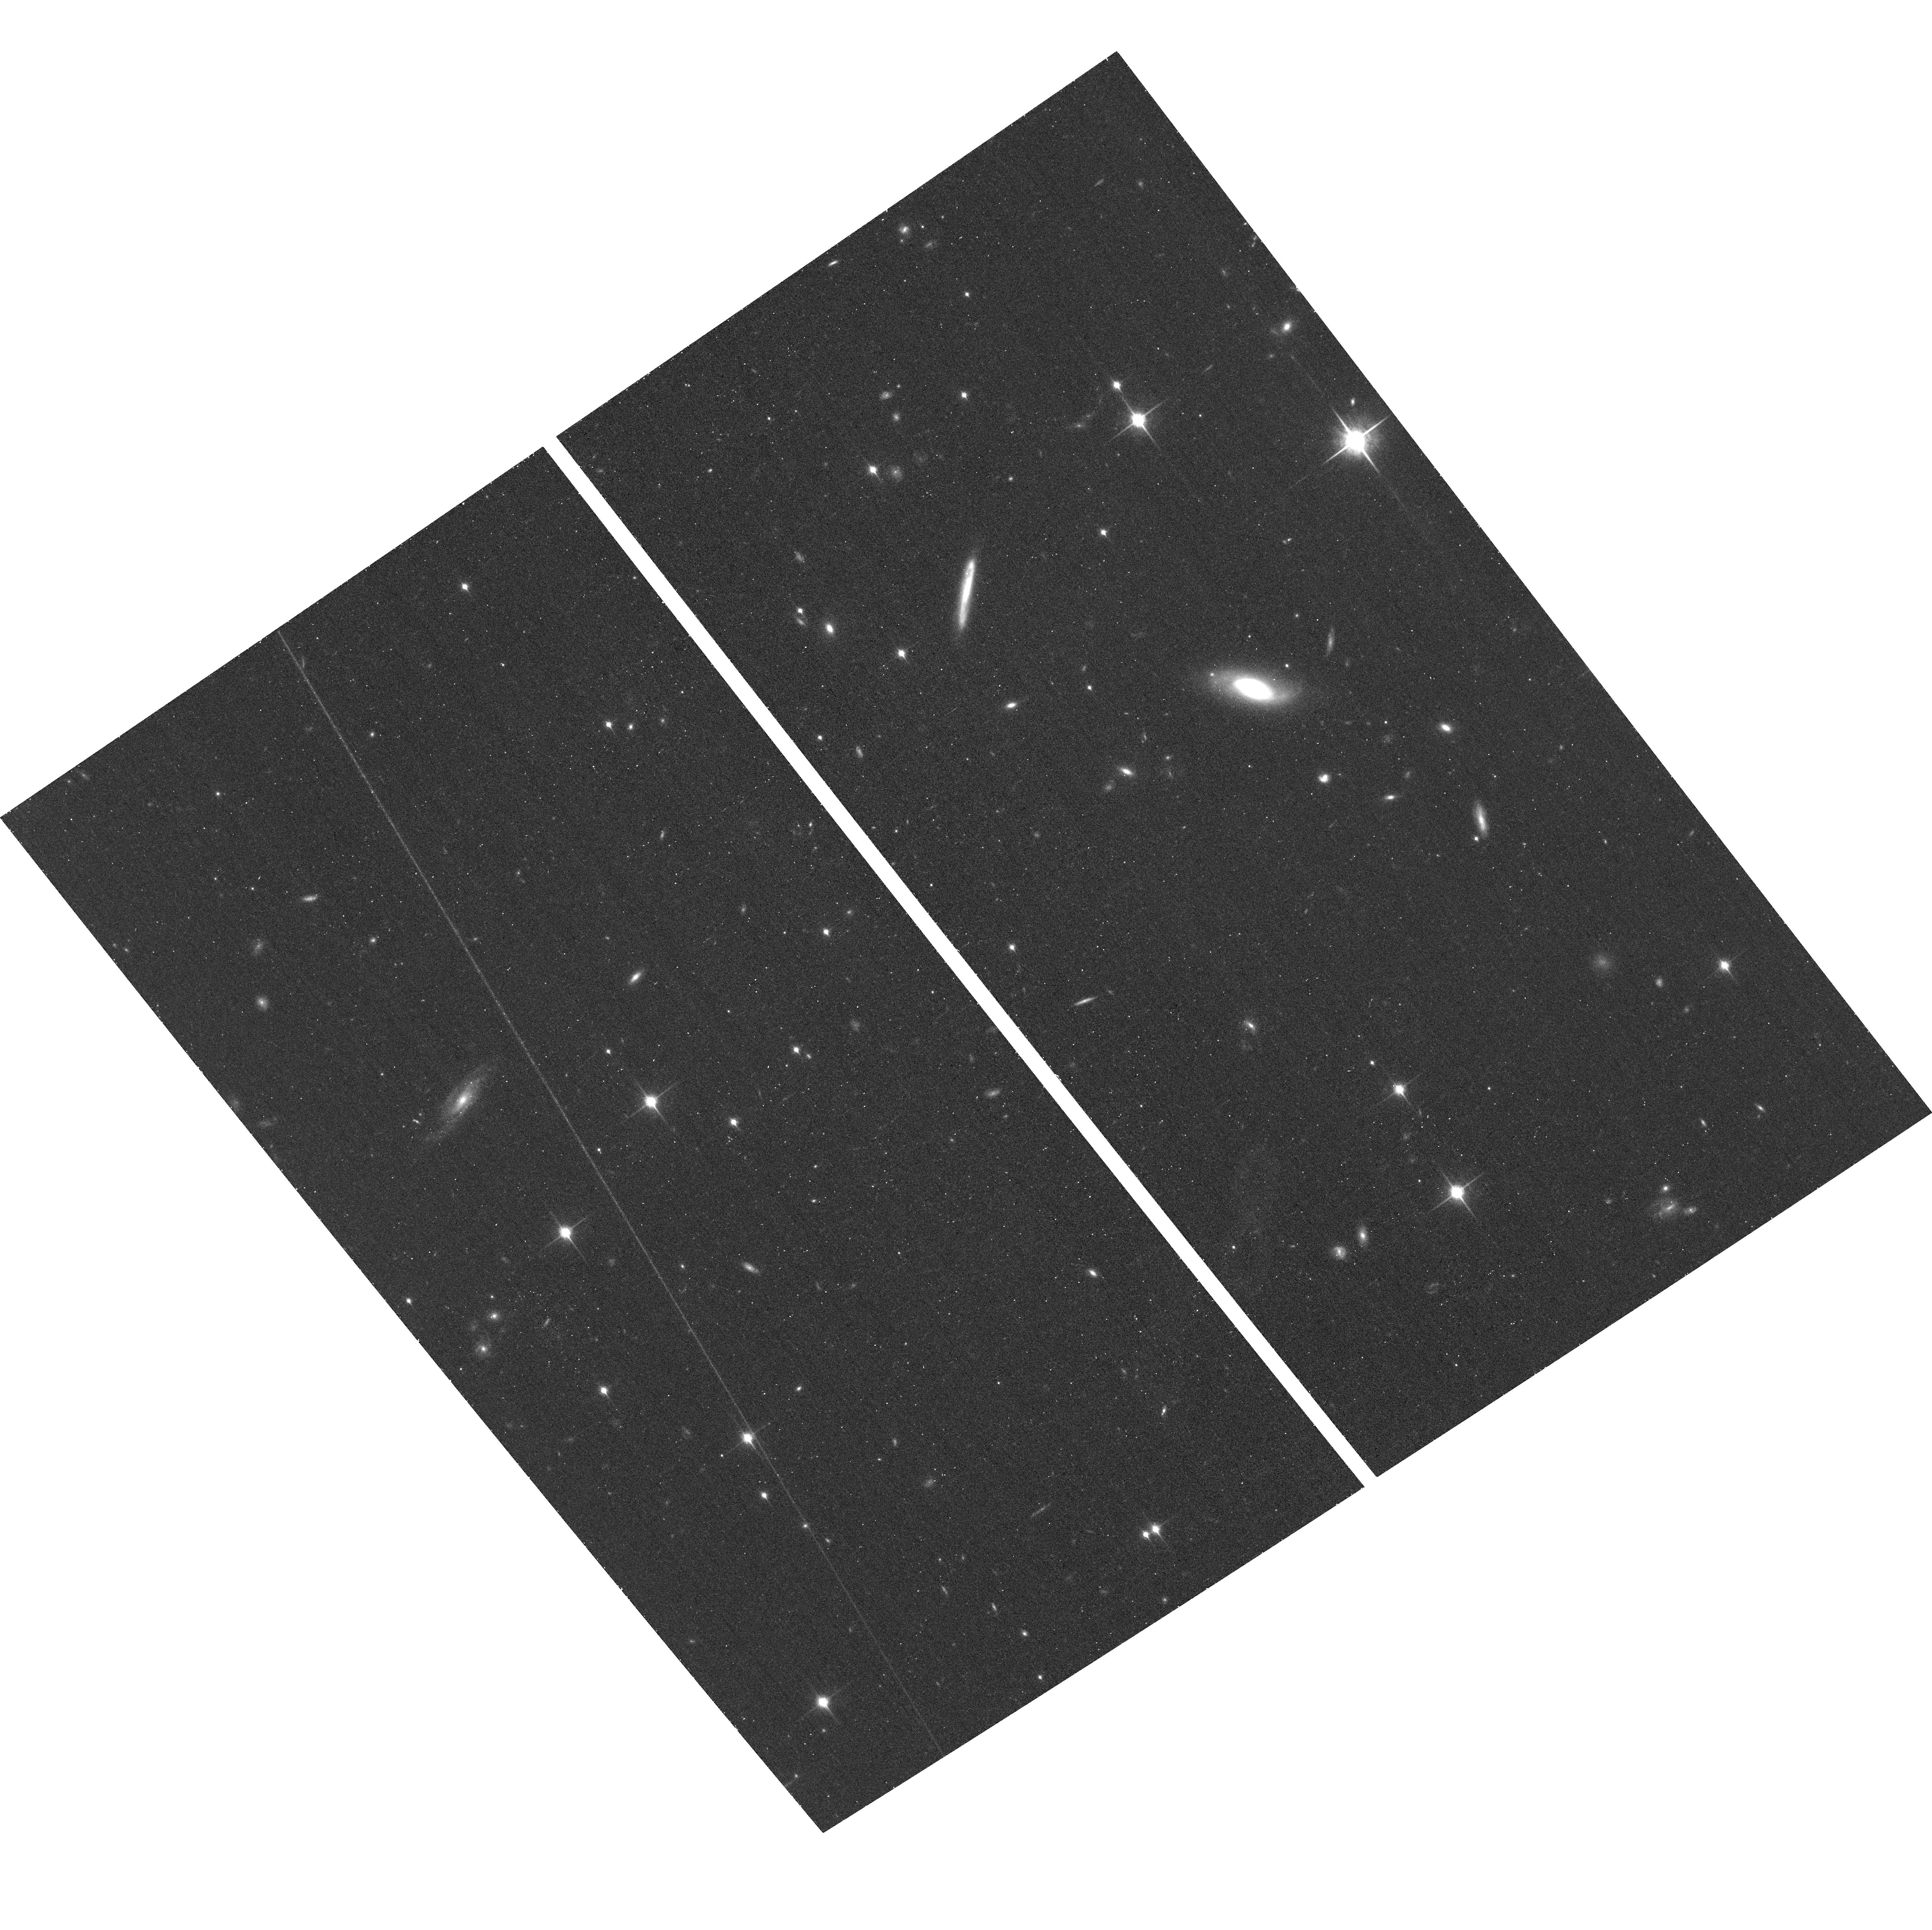
Target: PS1-10AWH
Instrument: ACS/WFC
Filter: F850LP
Exposure: 25 min
Observation ID: hst_13022_01_acs_wfc_f850lp_jbyz01

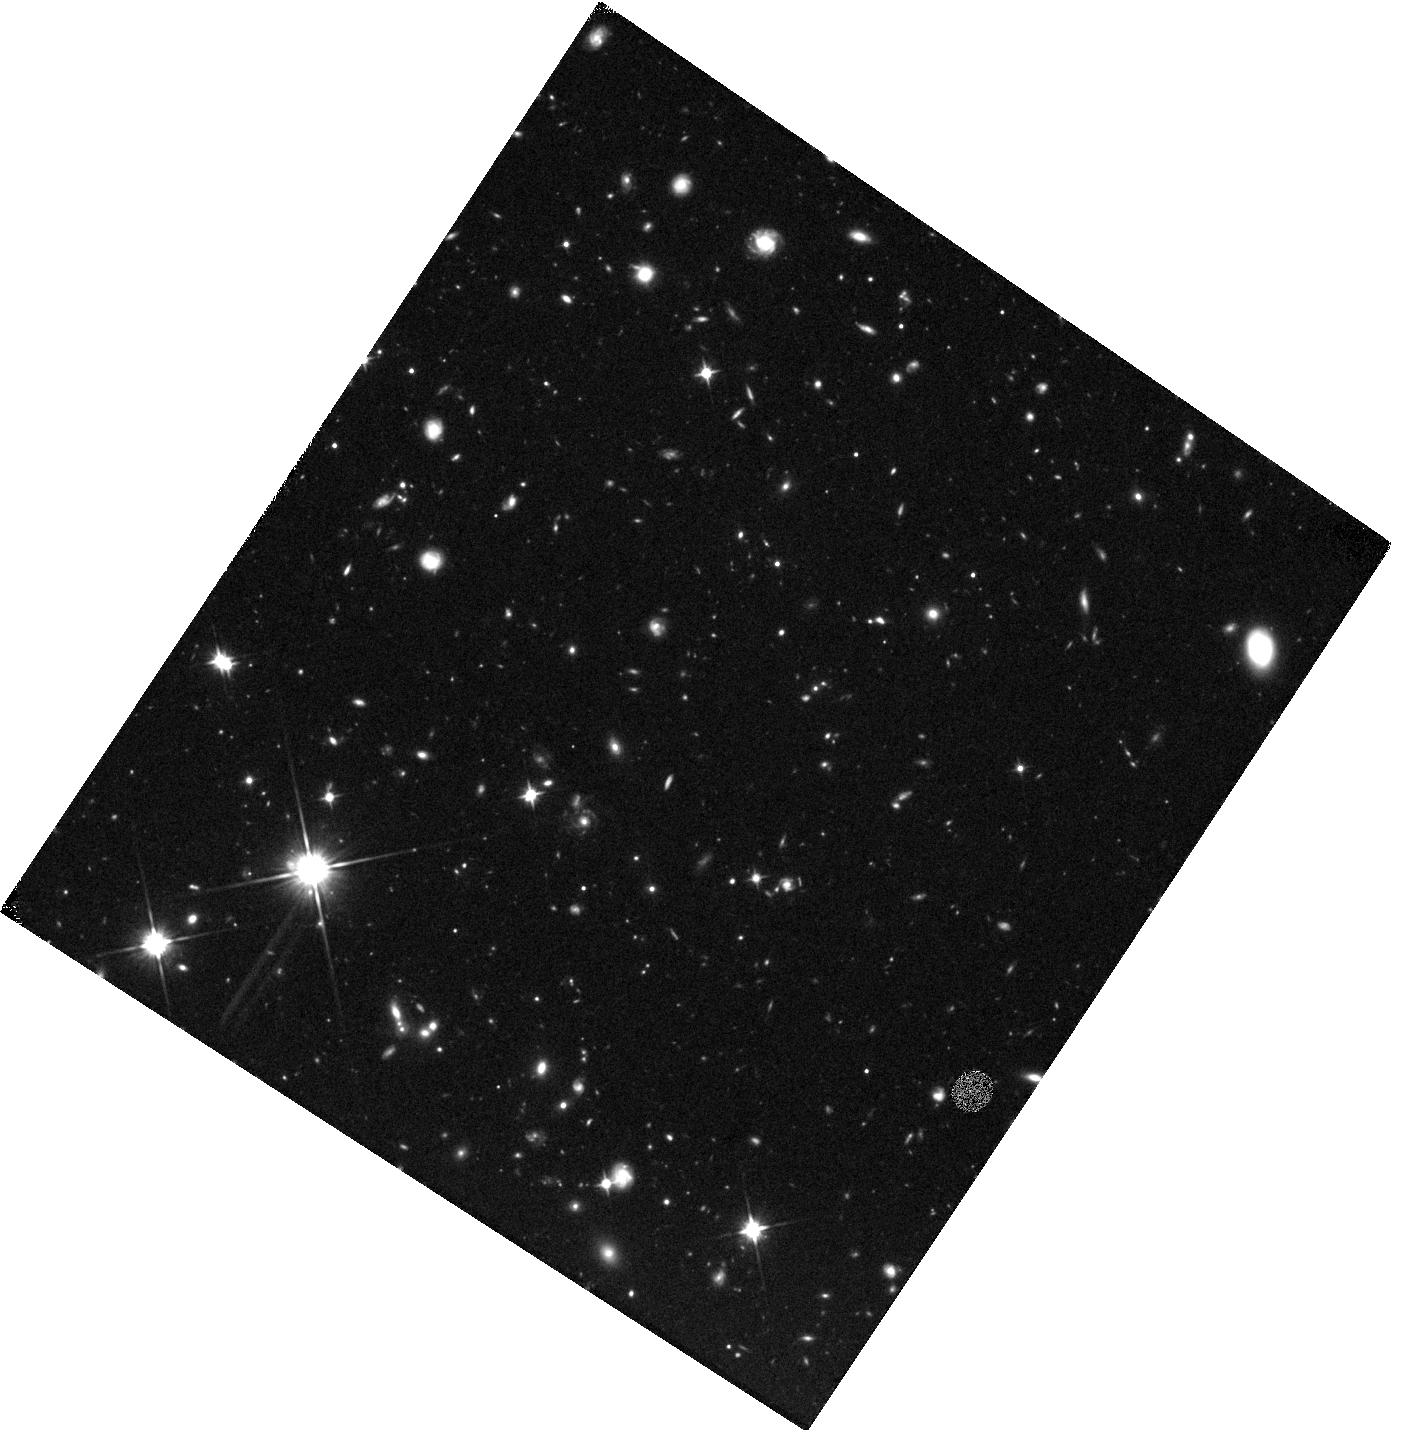
Target: PS1-11TT
Instrument: WFC3/IR
Filter: F110W
Exposure: 40 min
Observation ID: hst_13022_07_wfc3_ir_f110w_ibyz07

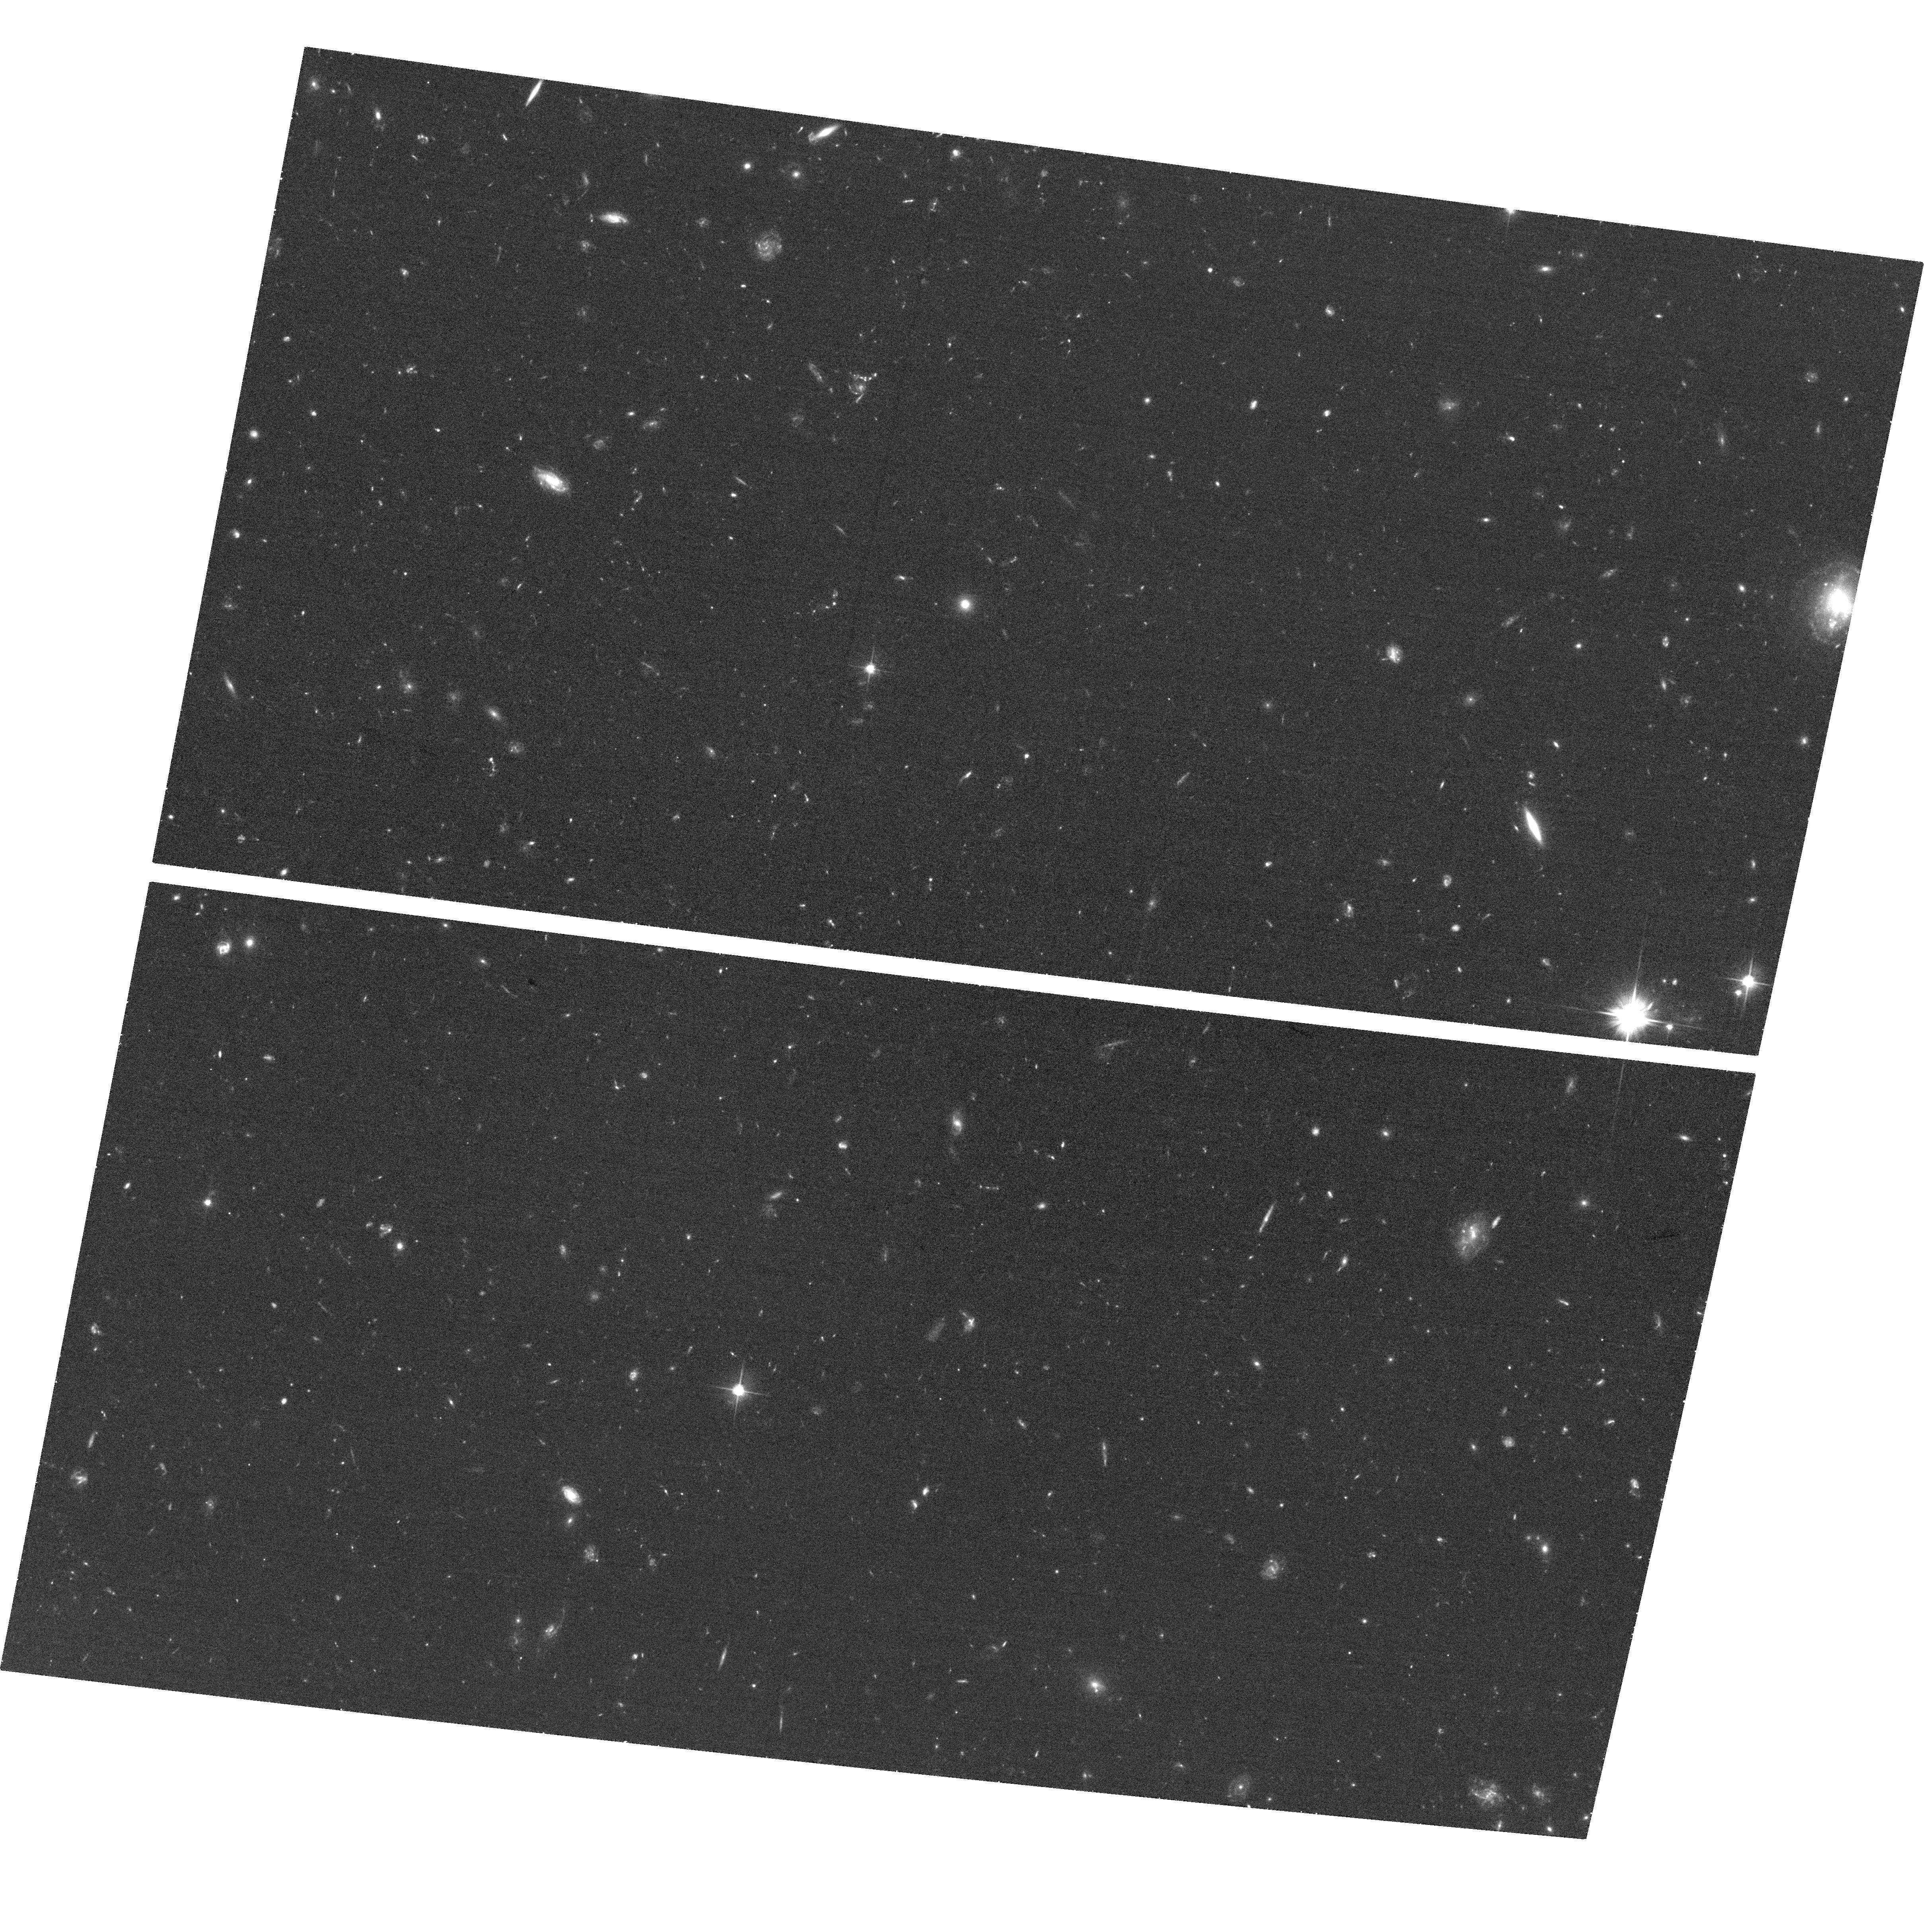
Target: PS1-11AFV
Instrument: ACS/WFC
Filter: F606W
Exposure: 33 min
Observation ID: hst_13022_05_acs_wfc_f606w_jbyz05

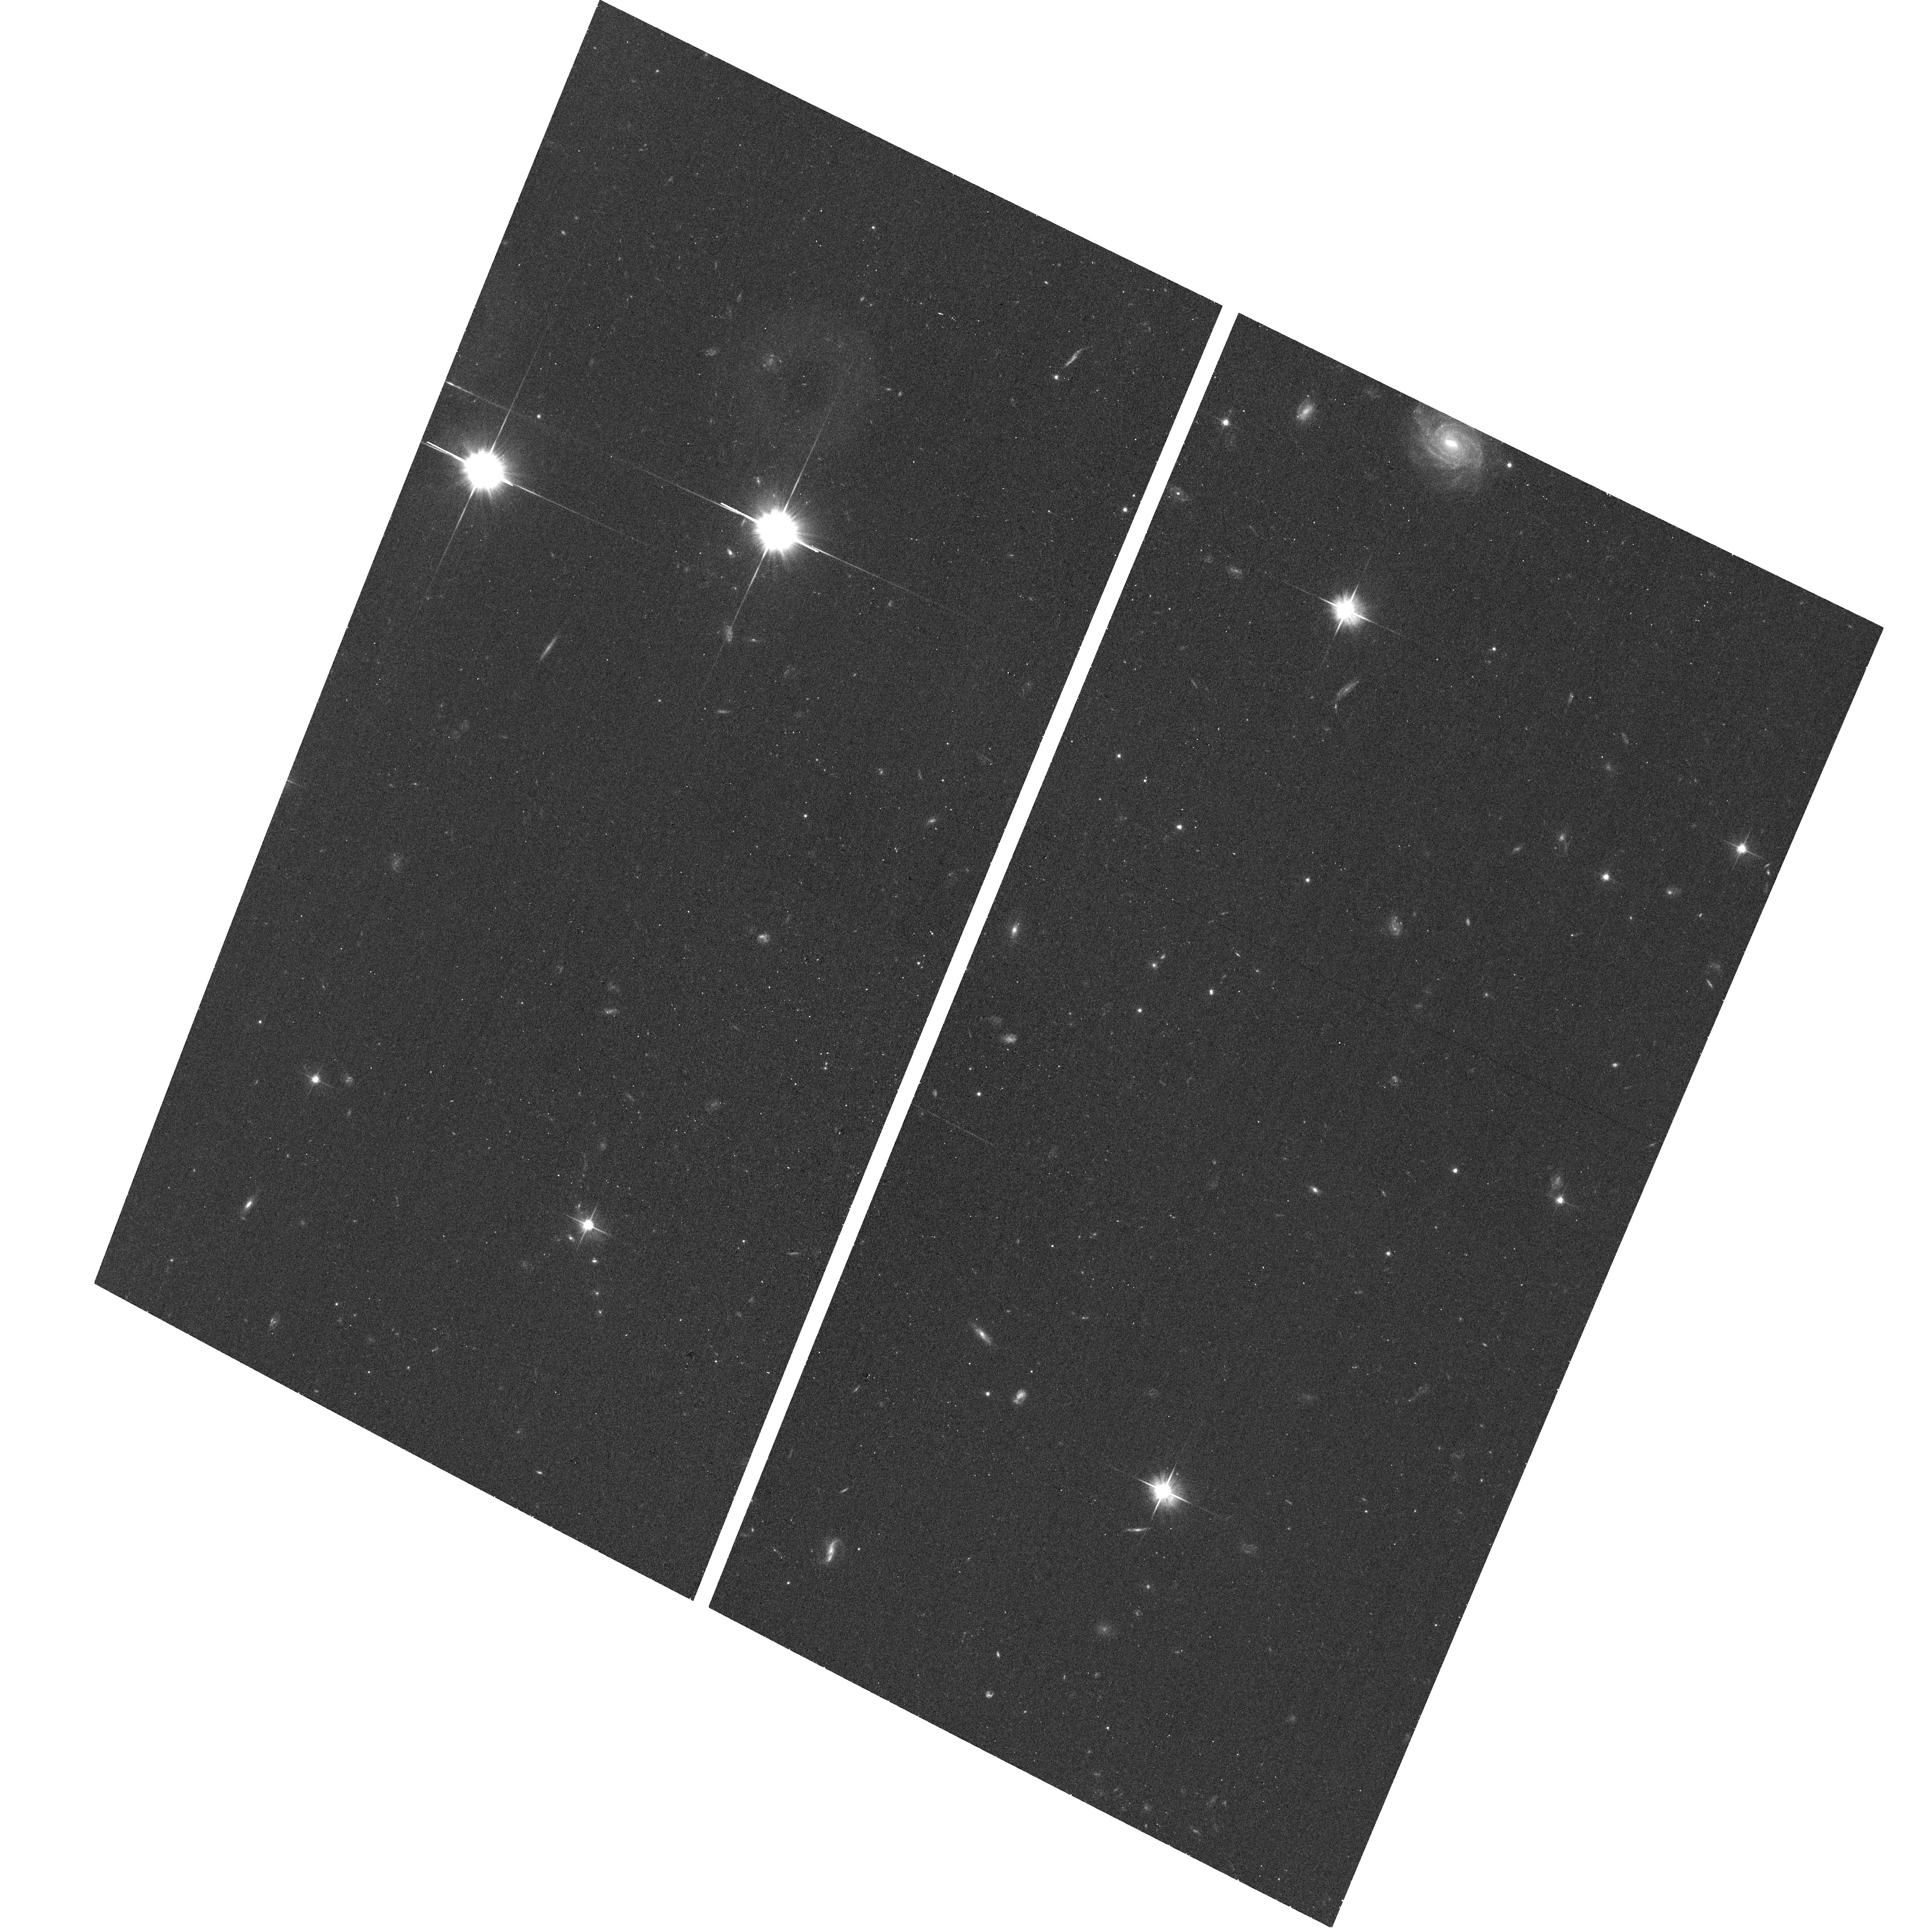
Target: PS1-10KY
Instrument: ACS/WFC
Filter: F606W
Exposure: 11 min
Observation ID: hst_13022_02_acs_wfc_f606w_jbyz02

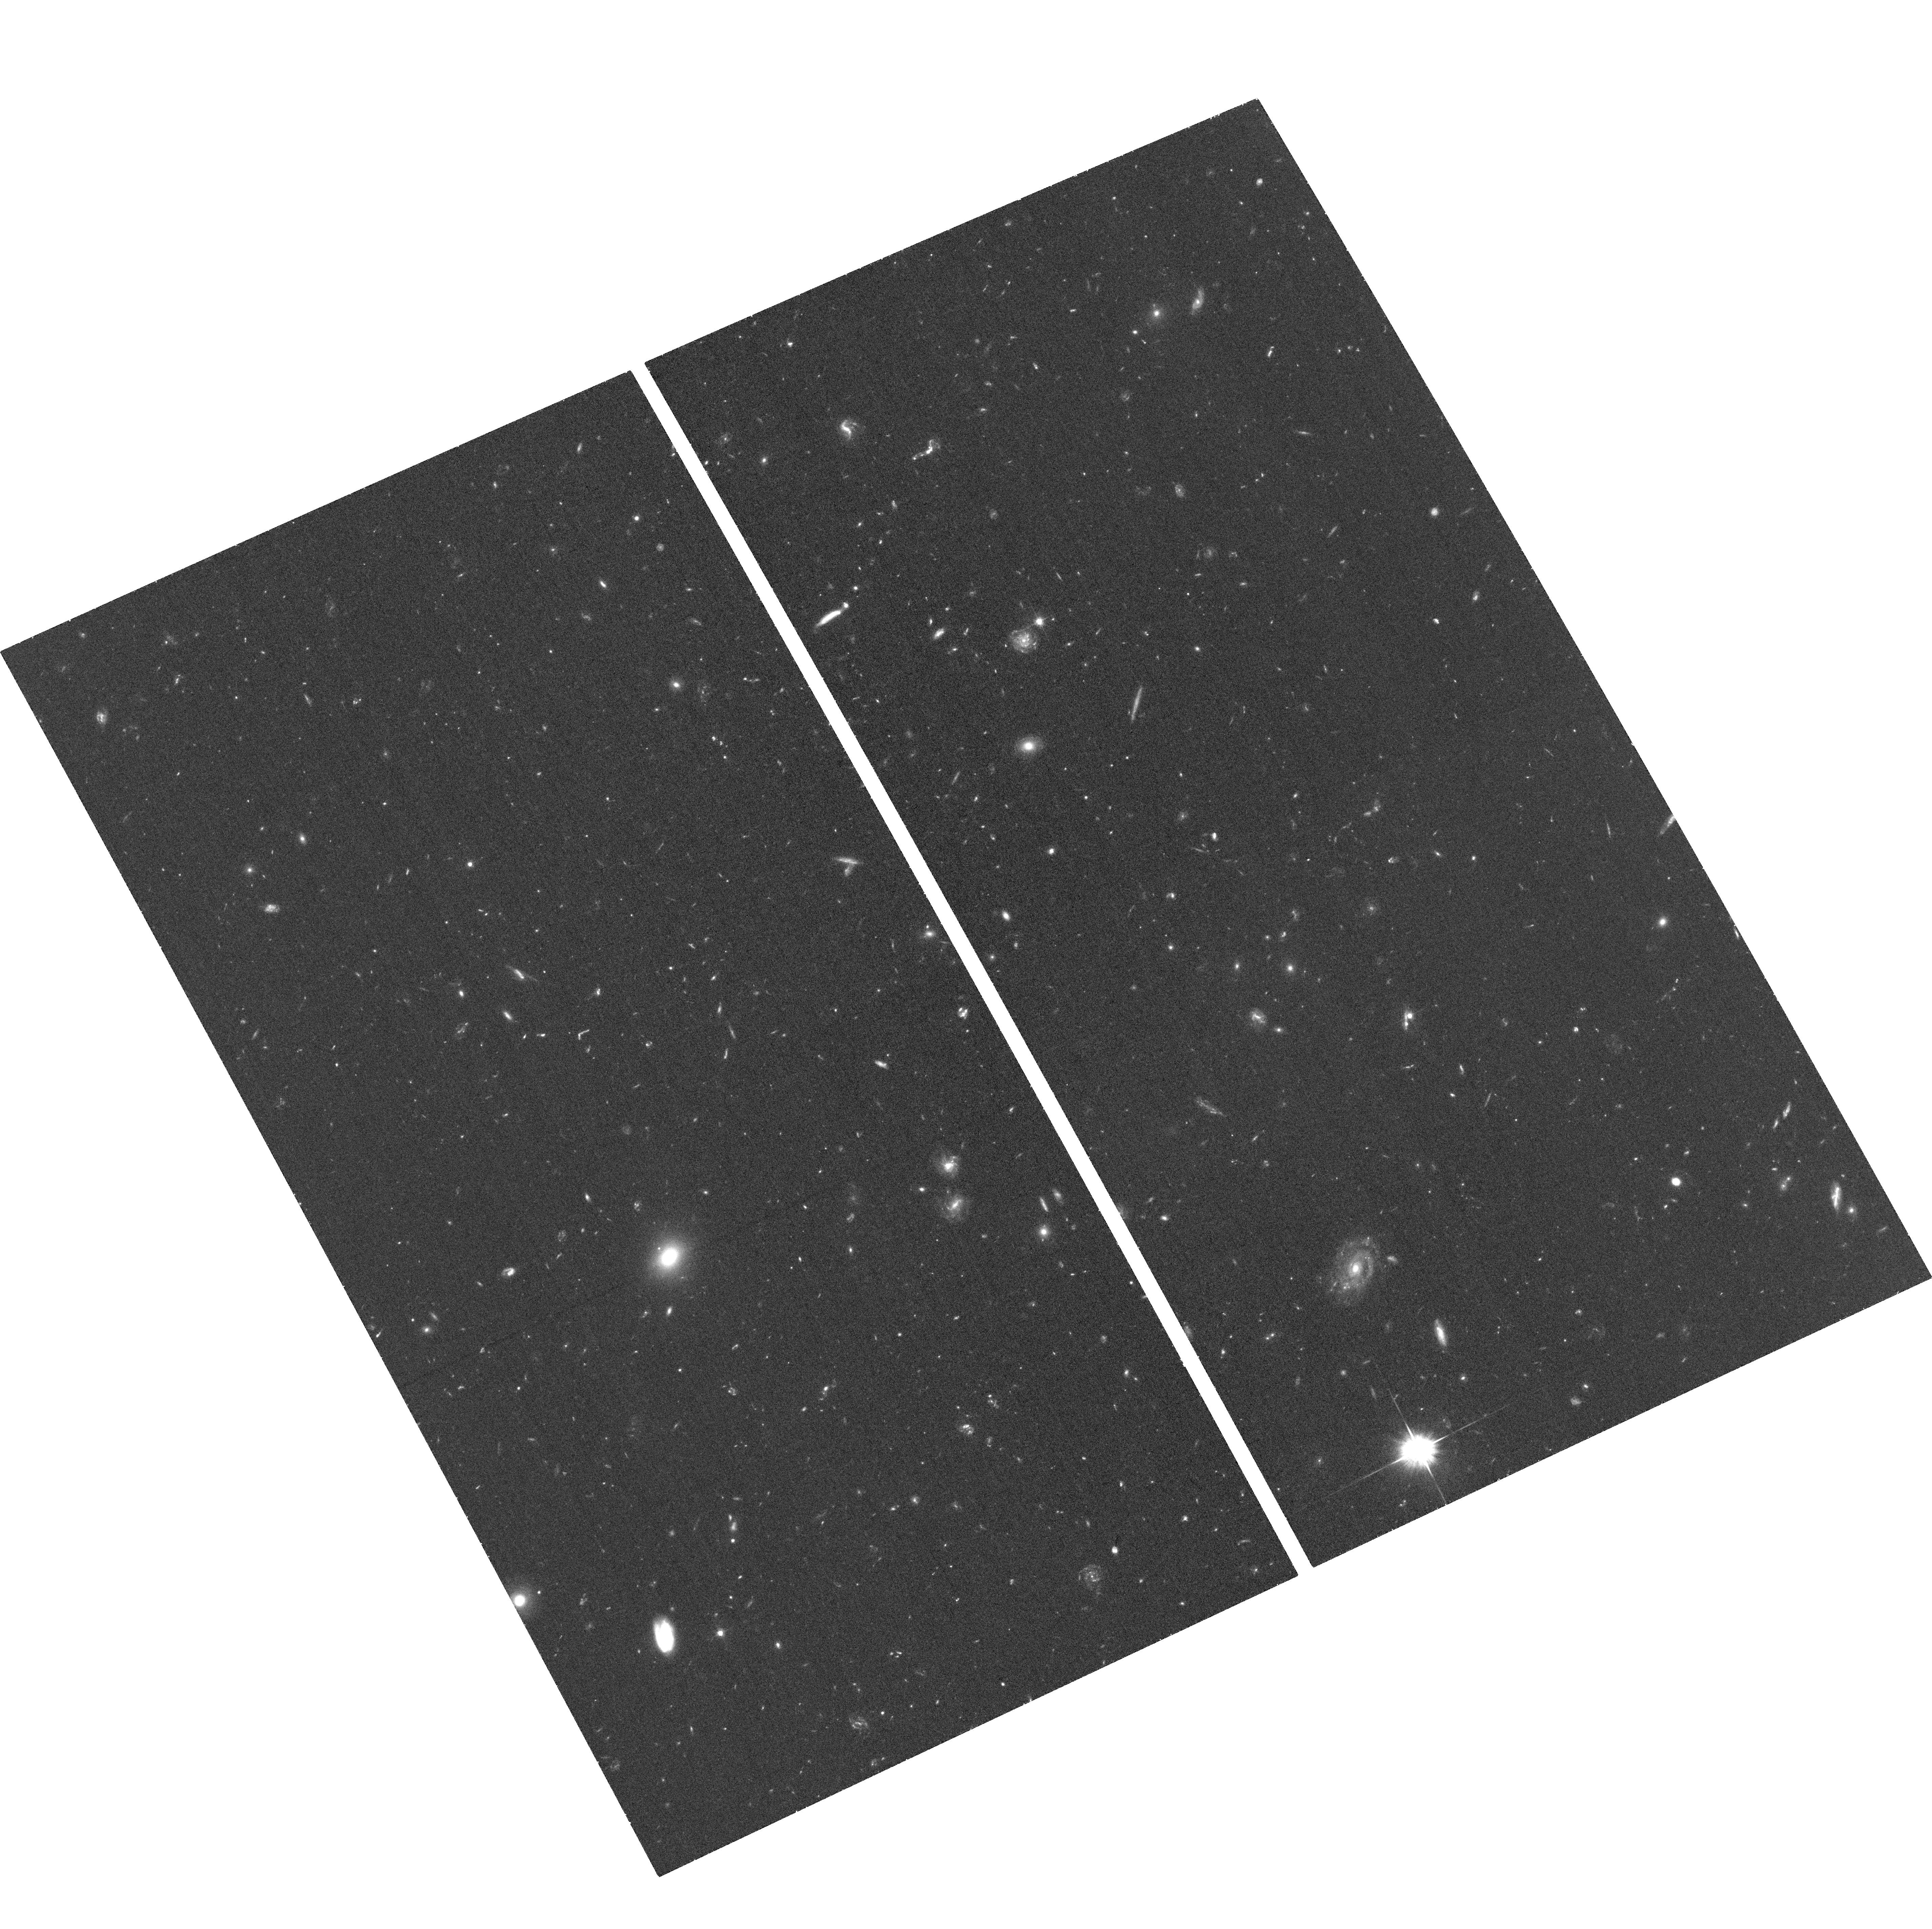
Target: PS1-10PM
Instrument: ACS/WFC
Filter: F606W
Exposure: 33 min
Observation ID: hst_13022_03_acs_wfc_f606w_jbyz03

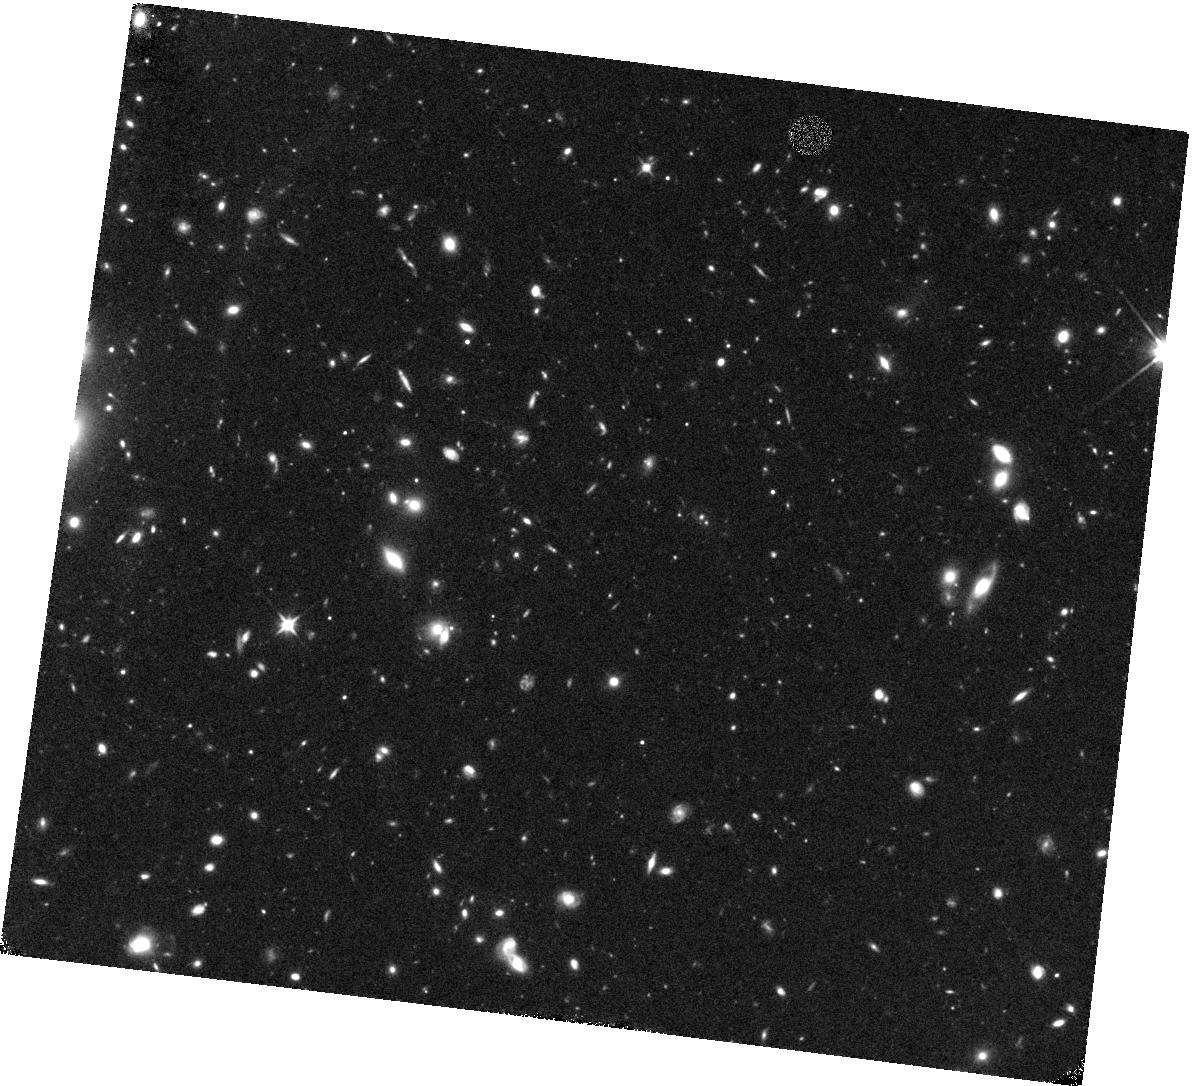
Target: PS1-11AFV
Instrument: WFC3/IR
Filter: F110W
Exposure: 40 min
Observation ID: hst_13022_08_wfc3_ir_f110w_ibyz08

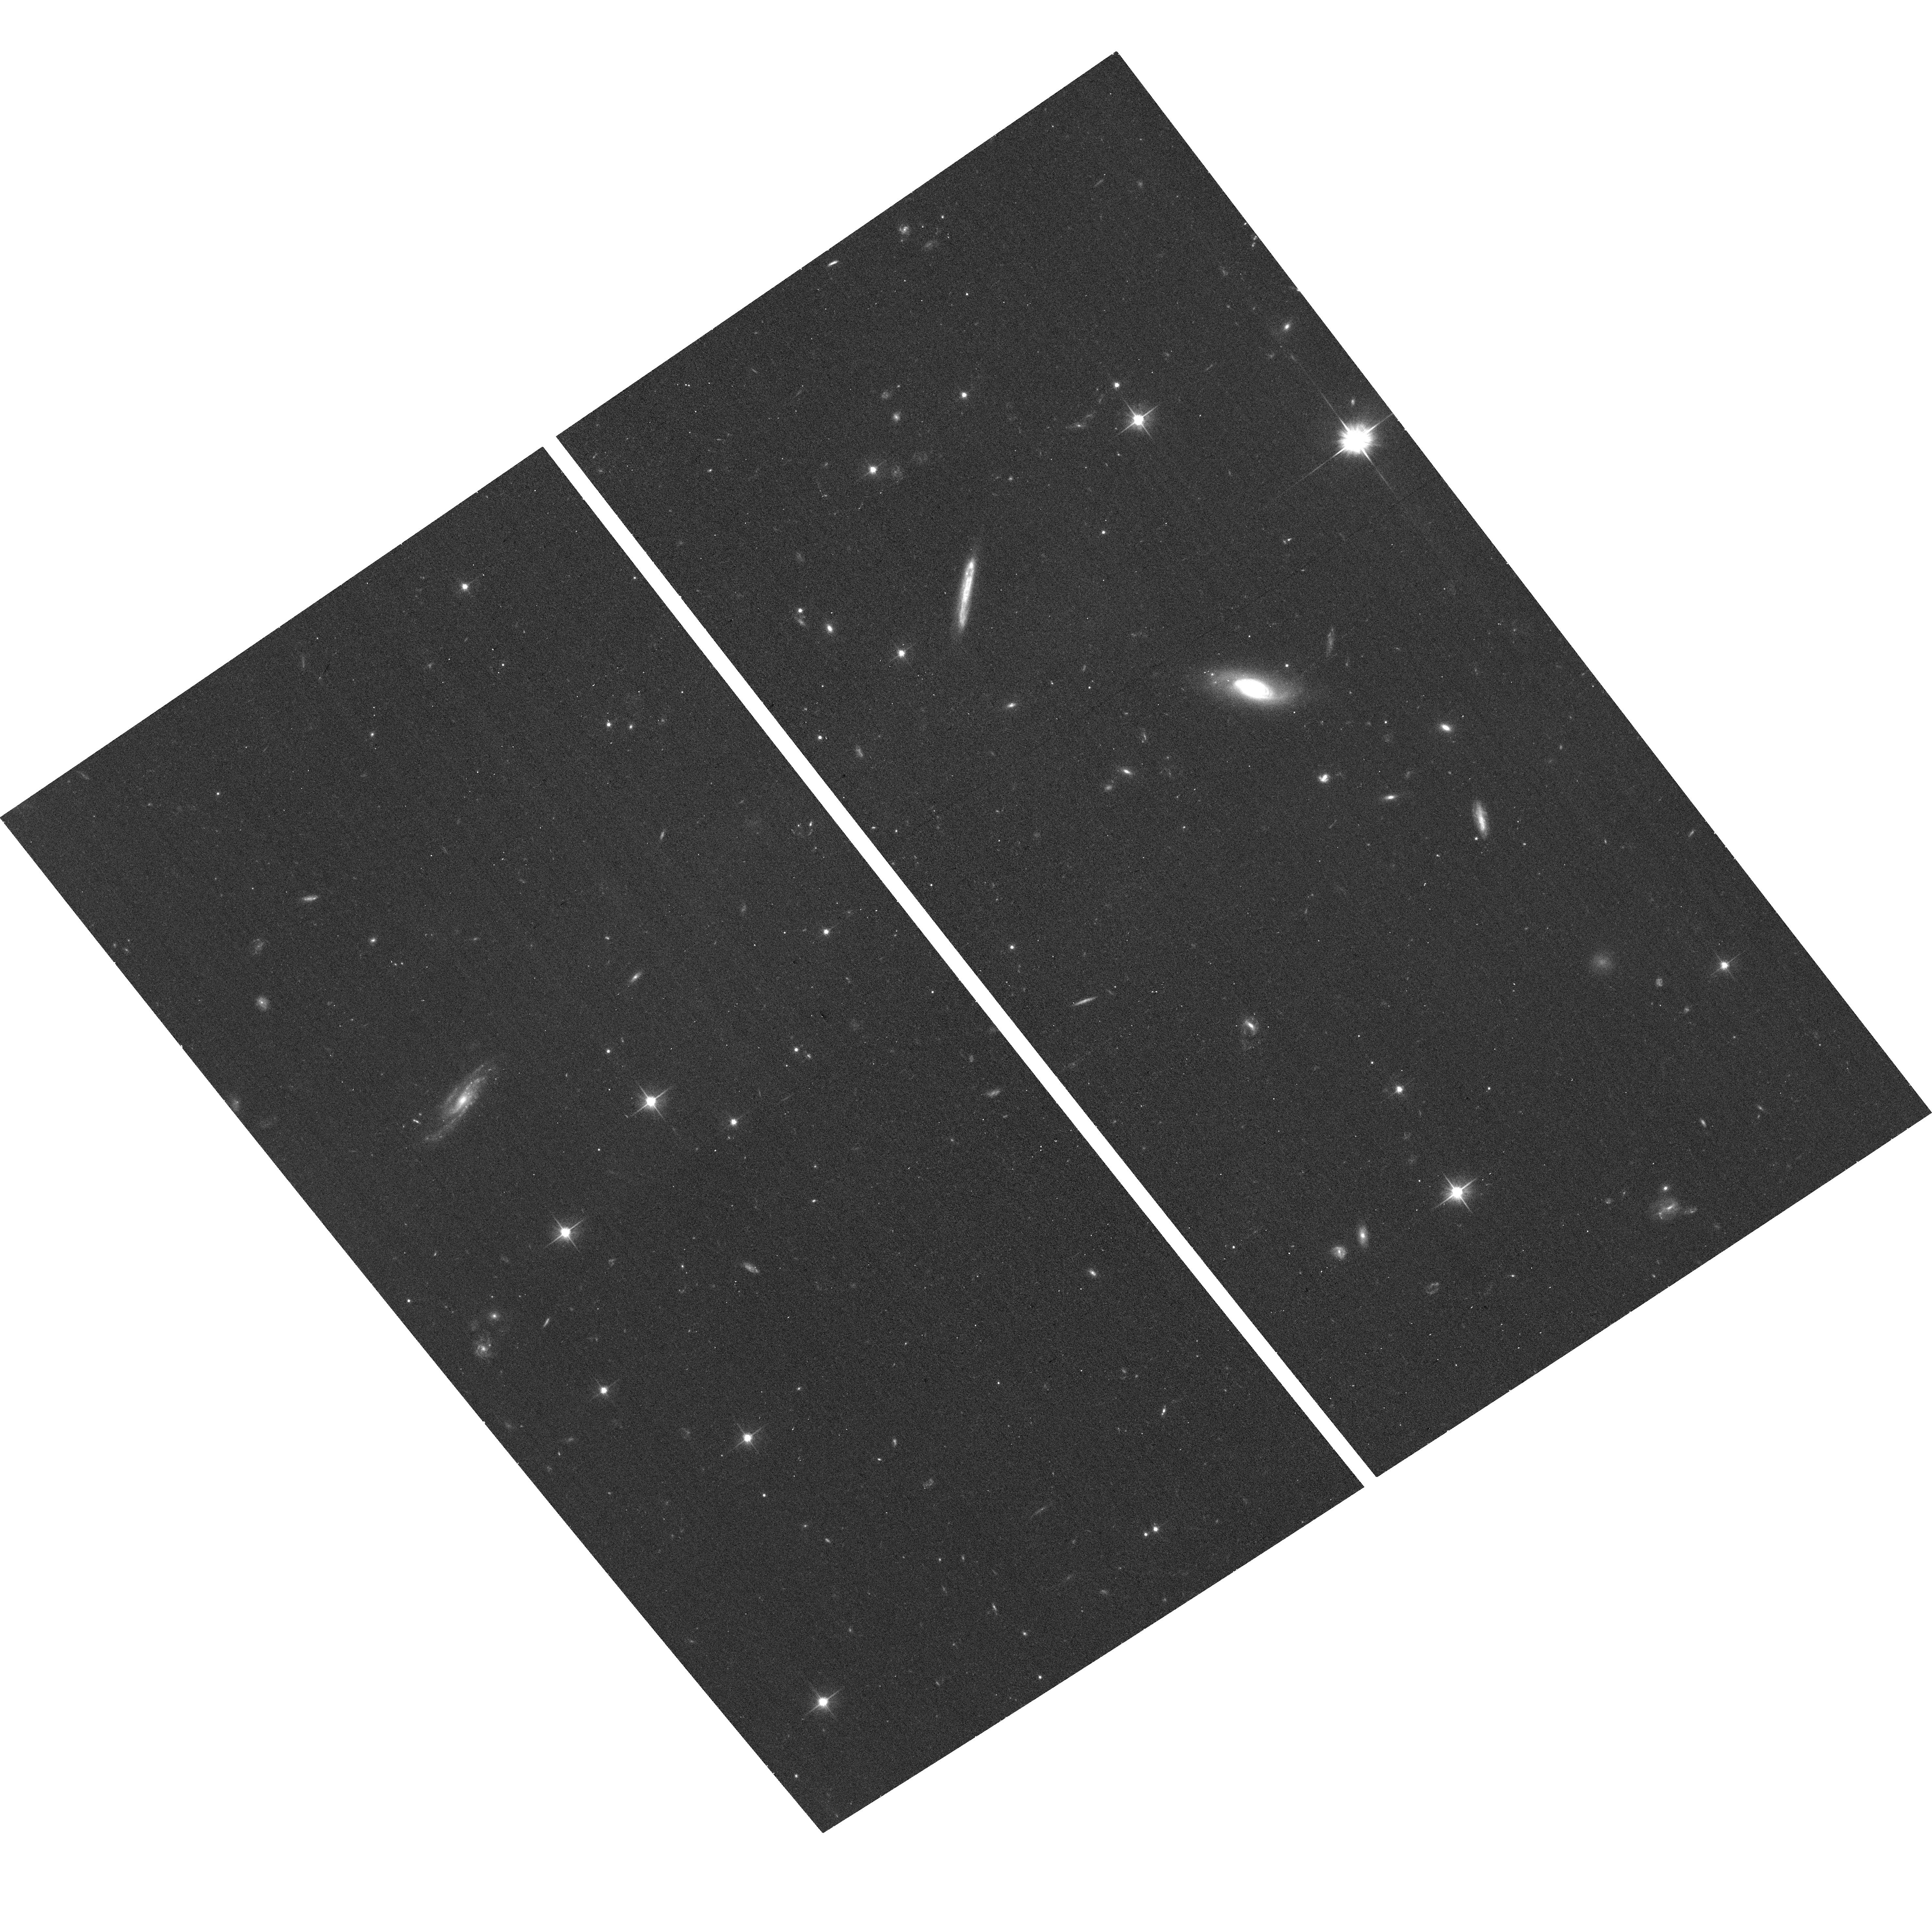
Target: PS1-10AWH
Instrument: ACS/WFC
Filter: F606W
Exposure: 11 min
Observation ID: hst_13022_01_acs_wfc_f606w_jbyz01

Staring into the Beasts Lair: HST Observations of the Host Galaxies of Pan-STARRS Ultra-luminous Supernovae (PI: Berger, Edo)

The advent of wide-field optical time-domain surveys is providing an opportunity to discover and decipher new classes of astronomical transient phenomena. One of the most unexpected results from Pan-STARRS and other time-domain surveys is the discovery of ultra-luminous supernovae (ULSNe), with bolometric luminosities up to 100 times higher than normal core-collapse and Type Ia supernovae (SNe), and with spectra that do not match known SN classes. These ULSNe represent a new challenge to our understanding of the deaths of massive stars, the standard core-collapse picture, and the mechanism for powering optical emission in SNe. Progress in our understanding of these mysterious explosions requires detailed studies of their light curves and spectra (available from our Pan-STARRS data and follow-up), and studies of their galactic and sub-galactic environments - the focus of this HST proposal. Here we propose rest-frame UV and optical observations of 5 Pan-STARRS ULSNe at z~1-1.5, whose hosts remain undetected from the ground to limits of r, i~25 mag. The observations will reach about 0.02 L* in the UV/optical (SFR~0.2 Msun/yr and M*~10^9 Msun), comparable to the least luminous hosts of GRBs and SNe. Taking advantage of HST's angular resolution we will also study the locations of the ULSNe relative to their host UV light distribution as a probe of the progenitor population (similar studies of GRBs and core-collapse SNe suggest distinct types of massive star progenitors). Thus, with a modest allocation of 8 HST orbits (combined with existing data on the transients from Pan-STARRS), we will begin to address one of the key new mysteries in time-domain astrophysics.